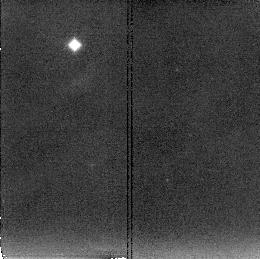
Target: NGC3256. Instrument: NICMOS/NIC2. Filter: F222M. Exposure: 11 min. Observation ID: n4g601090

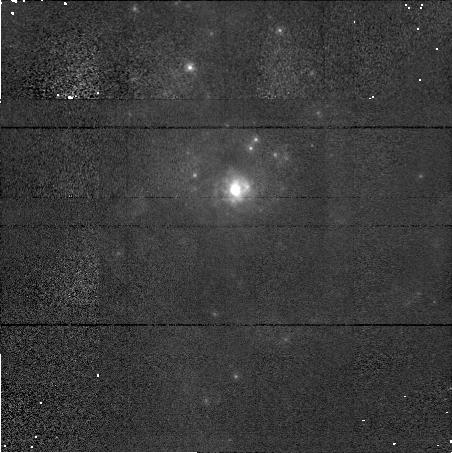
Target: NGC3256. Instrument: NICMOS/NIC1. Filter: F110M. Exposure: 5 min. Observation ID: n4g601070

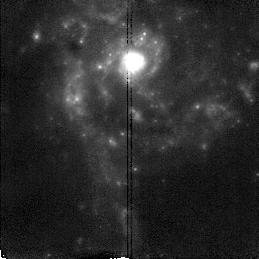
Target: NGC3256. Instrument: NICMOS/NIC2. Filter: F190N. Exposure: 9 min. Observation ID: n4g601030

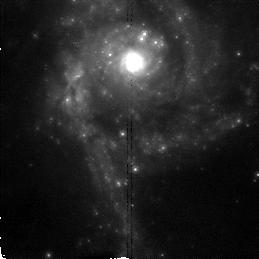
Target: NGC3256. Instrument: NICMOS/NIC2. Filter: F160W. Exposure: 3 min. Observation ID: n4g601080

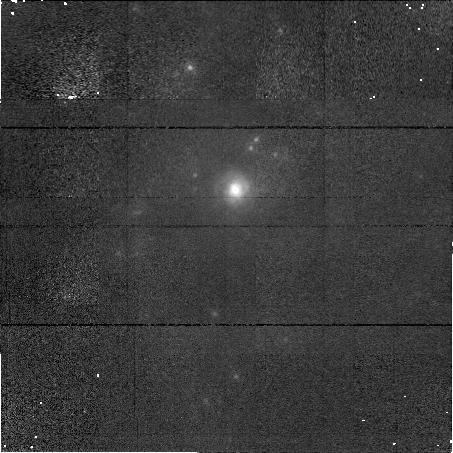
Target: NGC3256. Instrument: NICMOS/NIC1. Filter: F164N. Exposure: 14 min. Observation ID: n4g601060

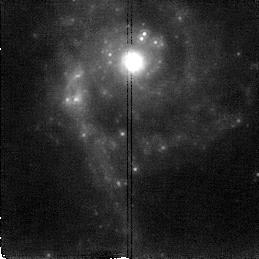
Target: NGC3256. Instrument: NICMOS/NIC2. Filter: F212N. Exposure: 19 min. Observation ID: n4g601020

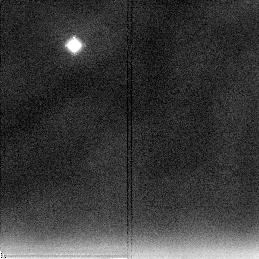
Target: NGC3256. Instrument: NICMOS/NIC2. Filter: F237M. Exposure: 11 min. Observation ID: n4g6010a0

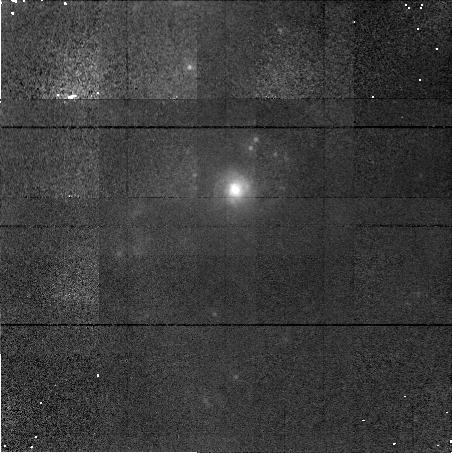
Target: NGC3256. Instrument: NICMOS/NIC1. Filter: F166N. Exposure: 14 min. Observation ID: n4g601050

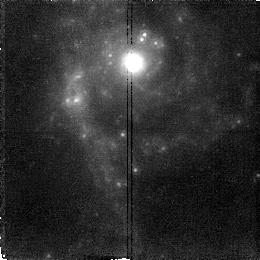
Target: NGC3256. Instrument: NICMOS/NIC2. Filter: F215N. Exposure: 19 min. Observation ID: n4g601010

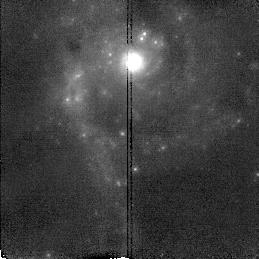
Target: NGC3256. Instrument: NICMOS/NIC2. Filter: F187N. Exposure: 9 min. Observation ID: n4g601040

High-Resolution H_2 images of selected nuclear starbursts (PI: Black, John H.)

We have been pursuing a long-term project to study the molecular environments for star-forming activity in the centers of mergers and interacting galaxies. These systems are known from ground-based spectroscopy to exhibit strong H_2 line emission. We select two targets of different strength of dynamical interaction. At V=2800 km/s for NGC 3256, the H_2 2.121, [Fe II] 1.644, and H I Paschen-\alpha 1.875 lines are all shifted into the corresponding narrow-band continuum filters, although H I is very near the half-power point of the filter. For the nucleus of this galaxy, we will obtain high-resolution images in all 3 lines. Parallel exposures with the 2 secondary NICMOS cameras will be used to map H I P\alpha over a larger area surrounding the nucleus.